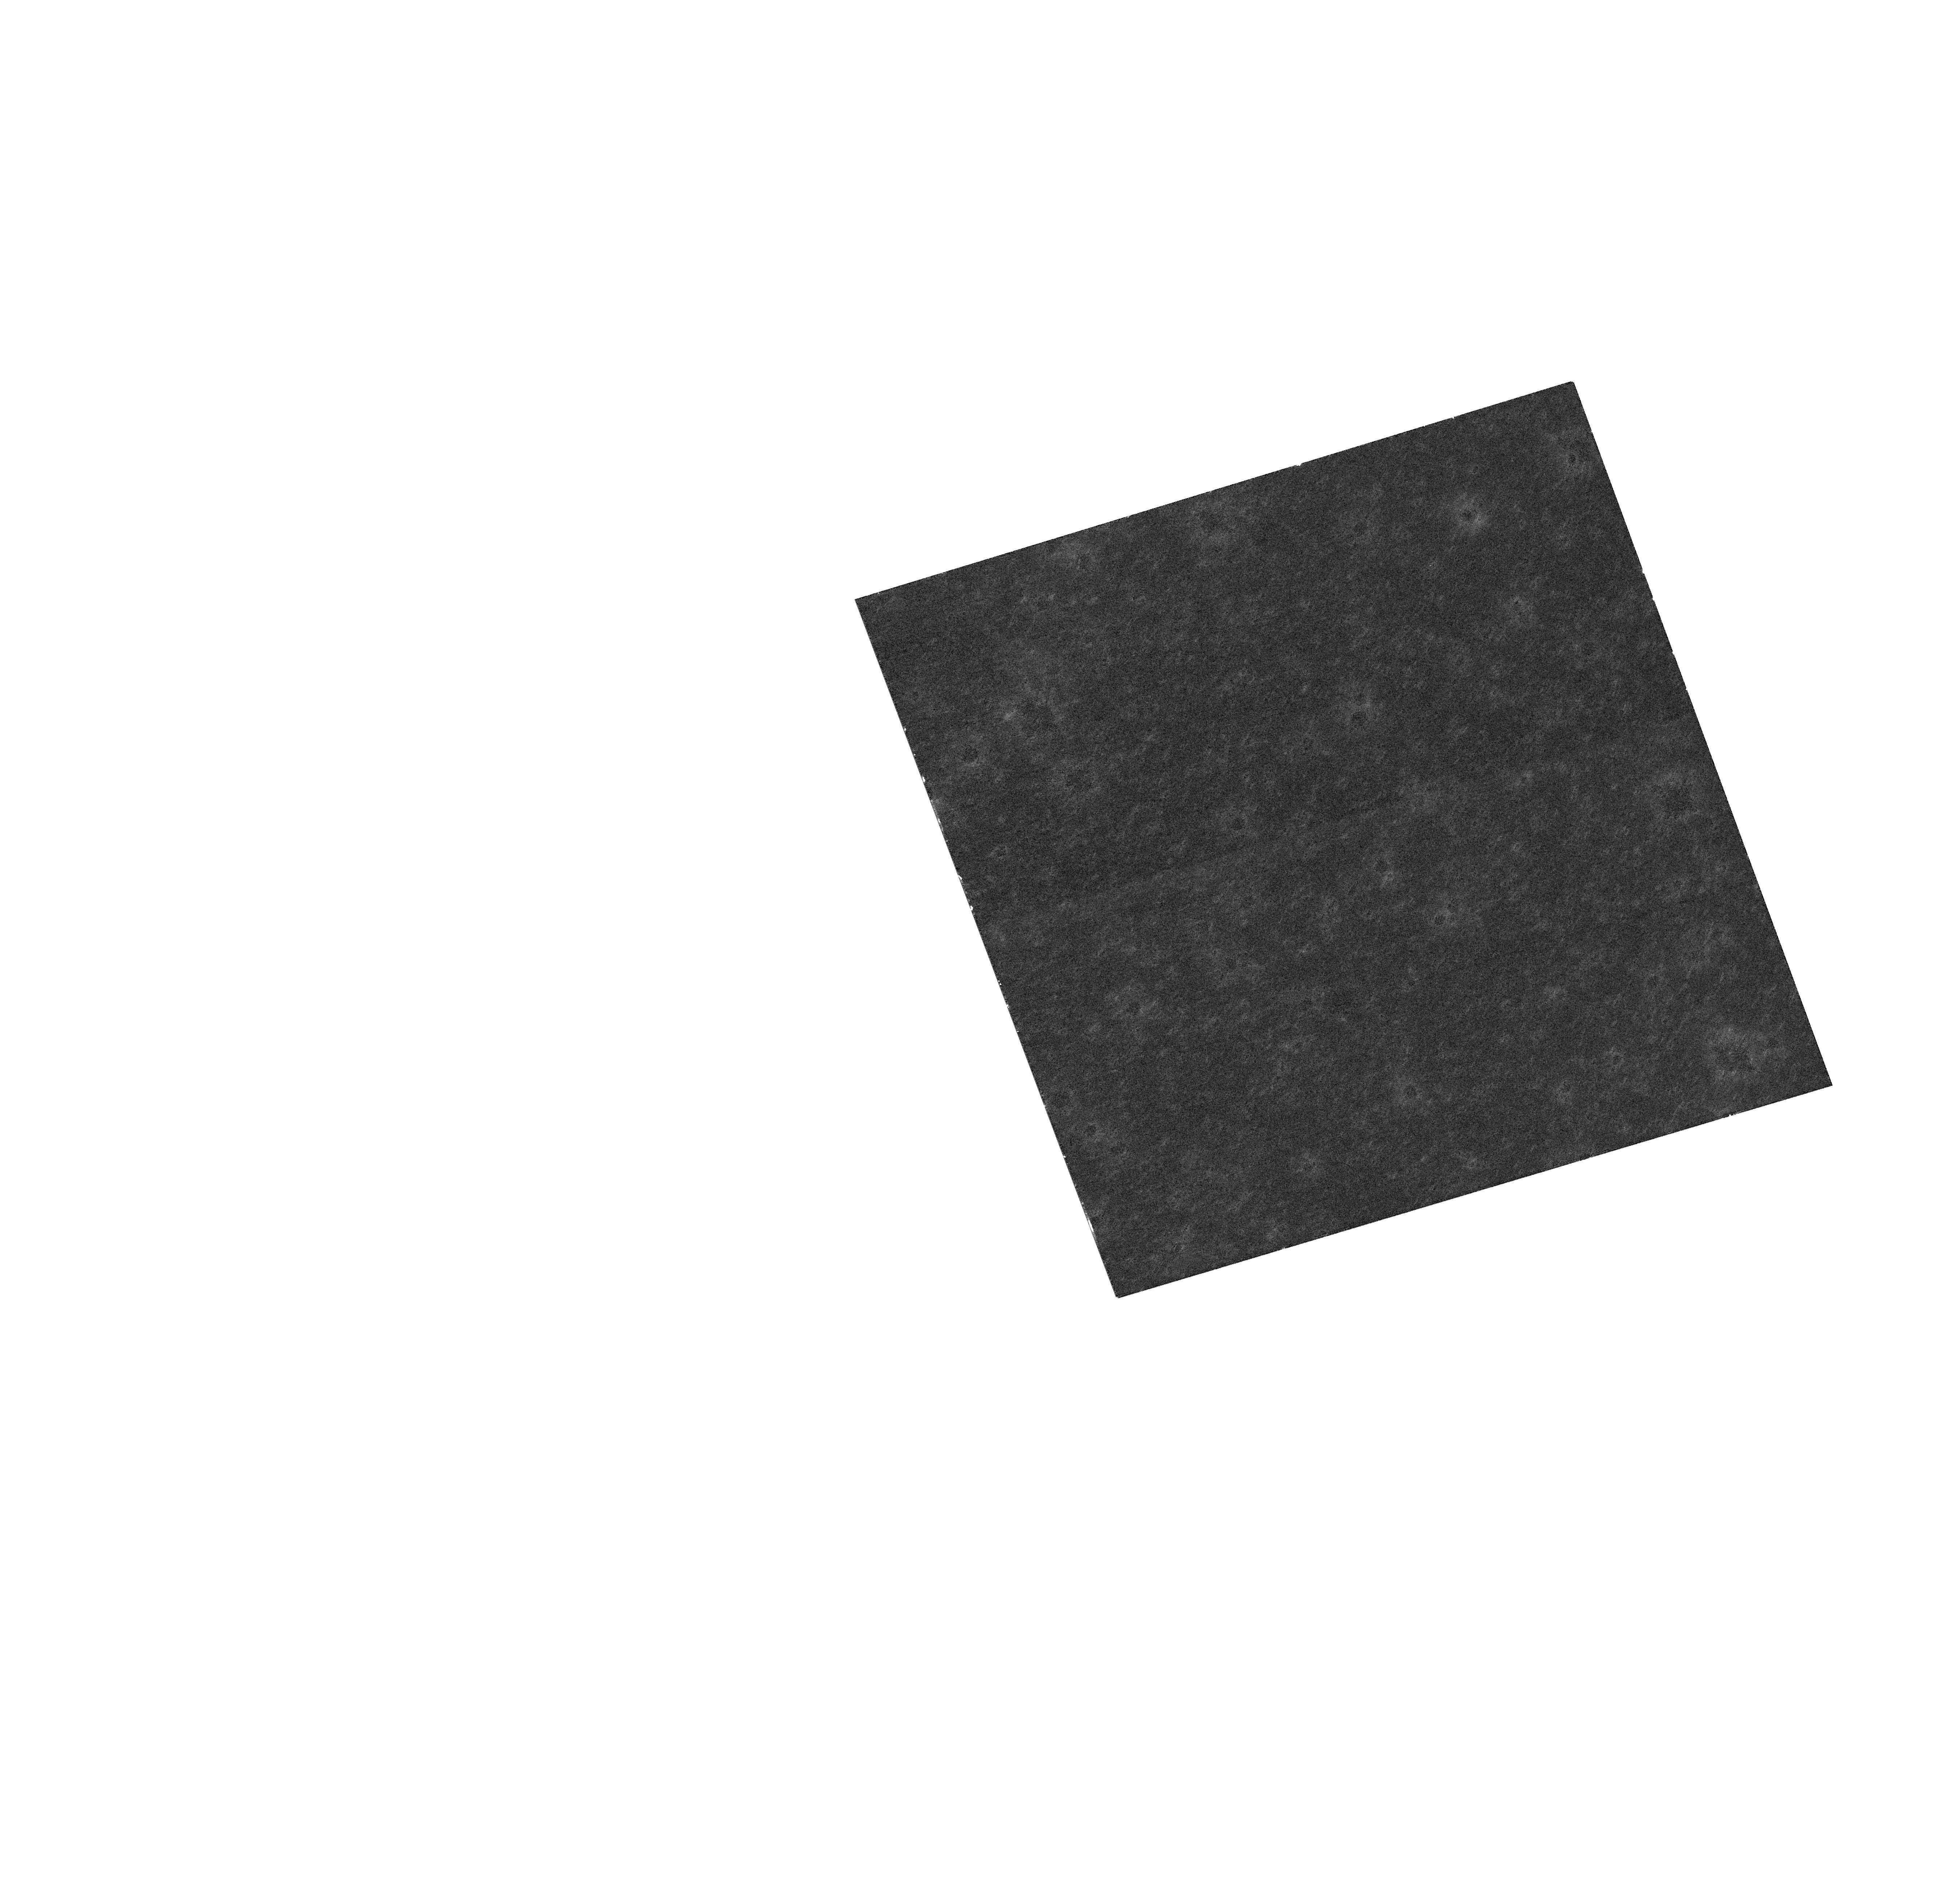
Target: NGC104-NE
Instrument: WFC3/UVIS
Filter: F606W
Exposure: 1 min
Observation ID: hst_15585_03_wfc3_uvis_f606w_idvp03

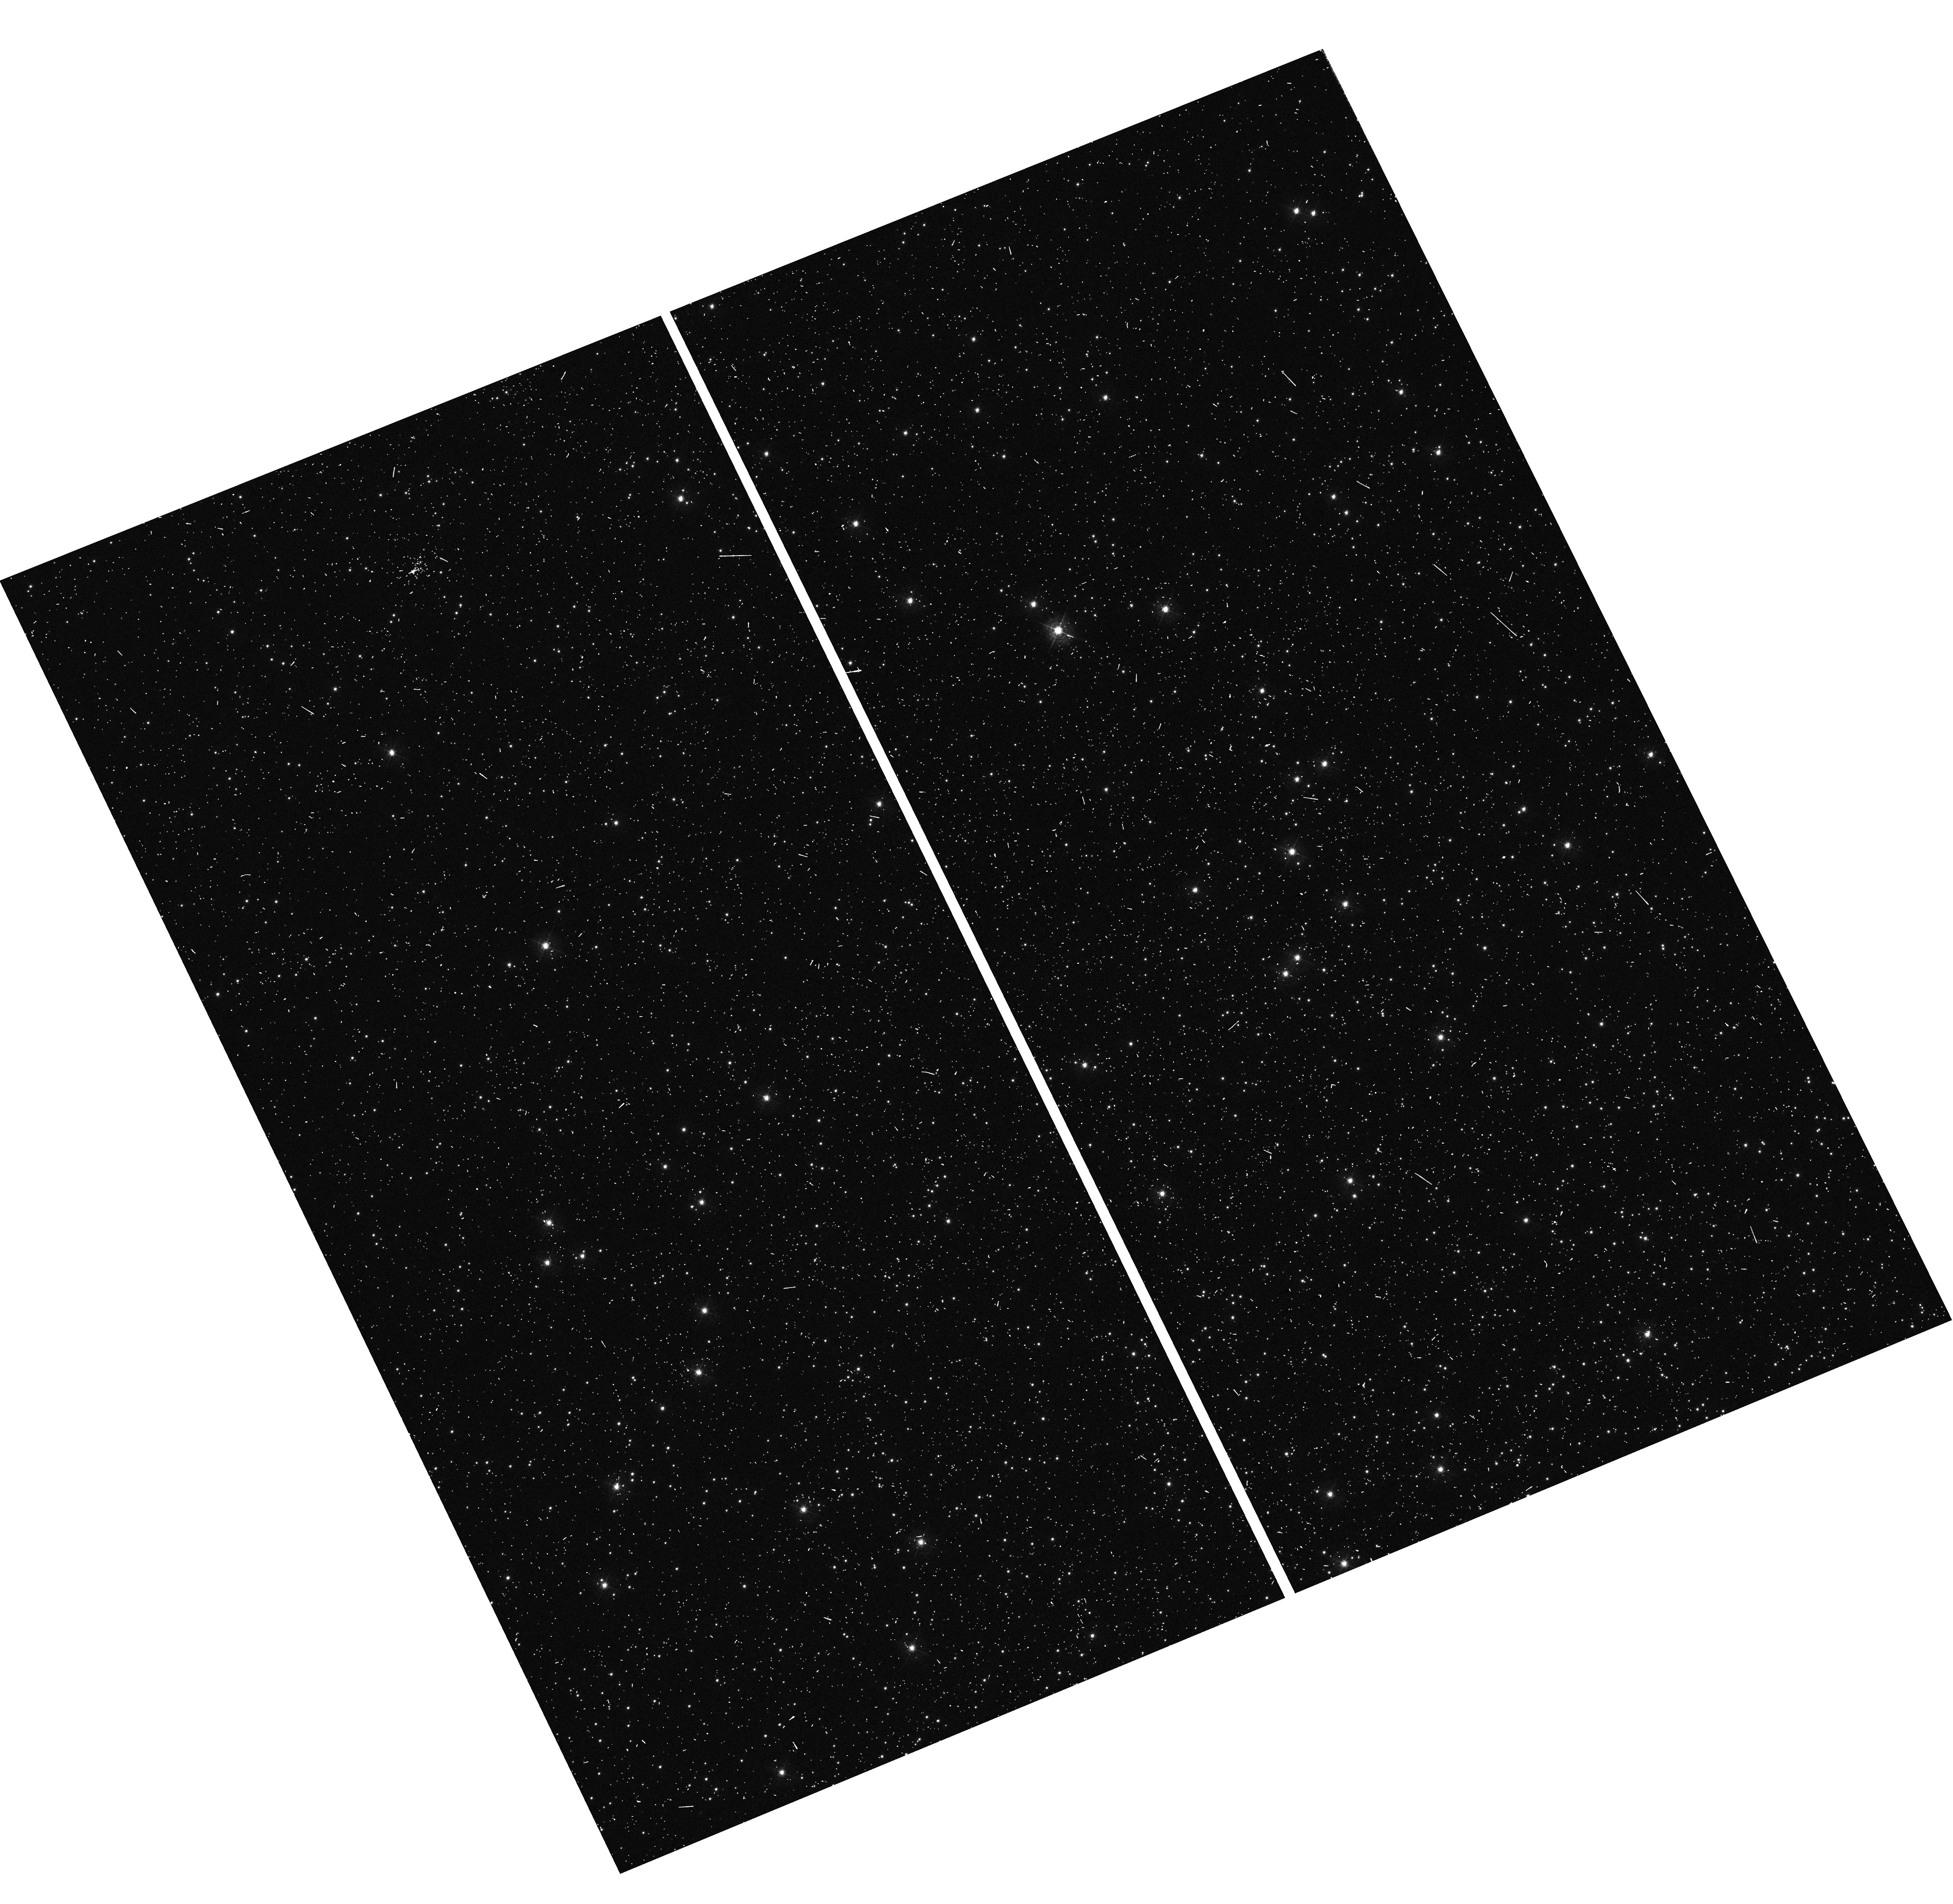
Target: NGC104-NE
Instrument: WFC3/UVIS
Filter: F410M
Exposure: 18 min
Observation ID: hst_15585_01_wfc3_uvis_f410m_idvp01

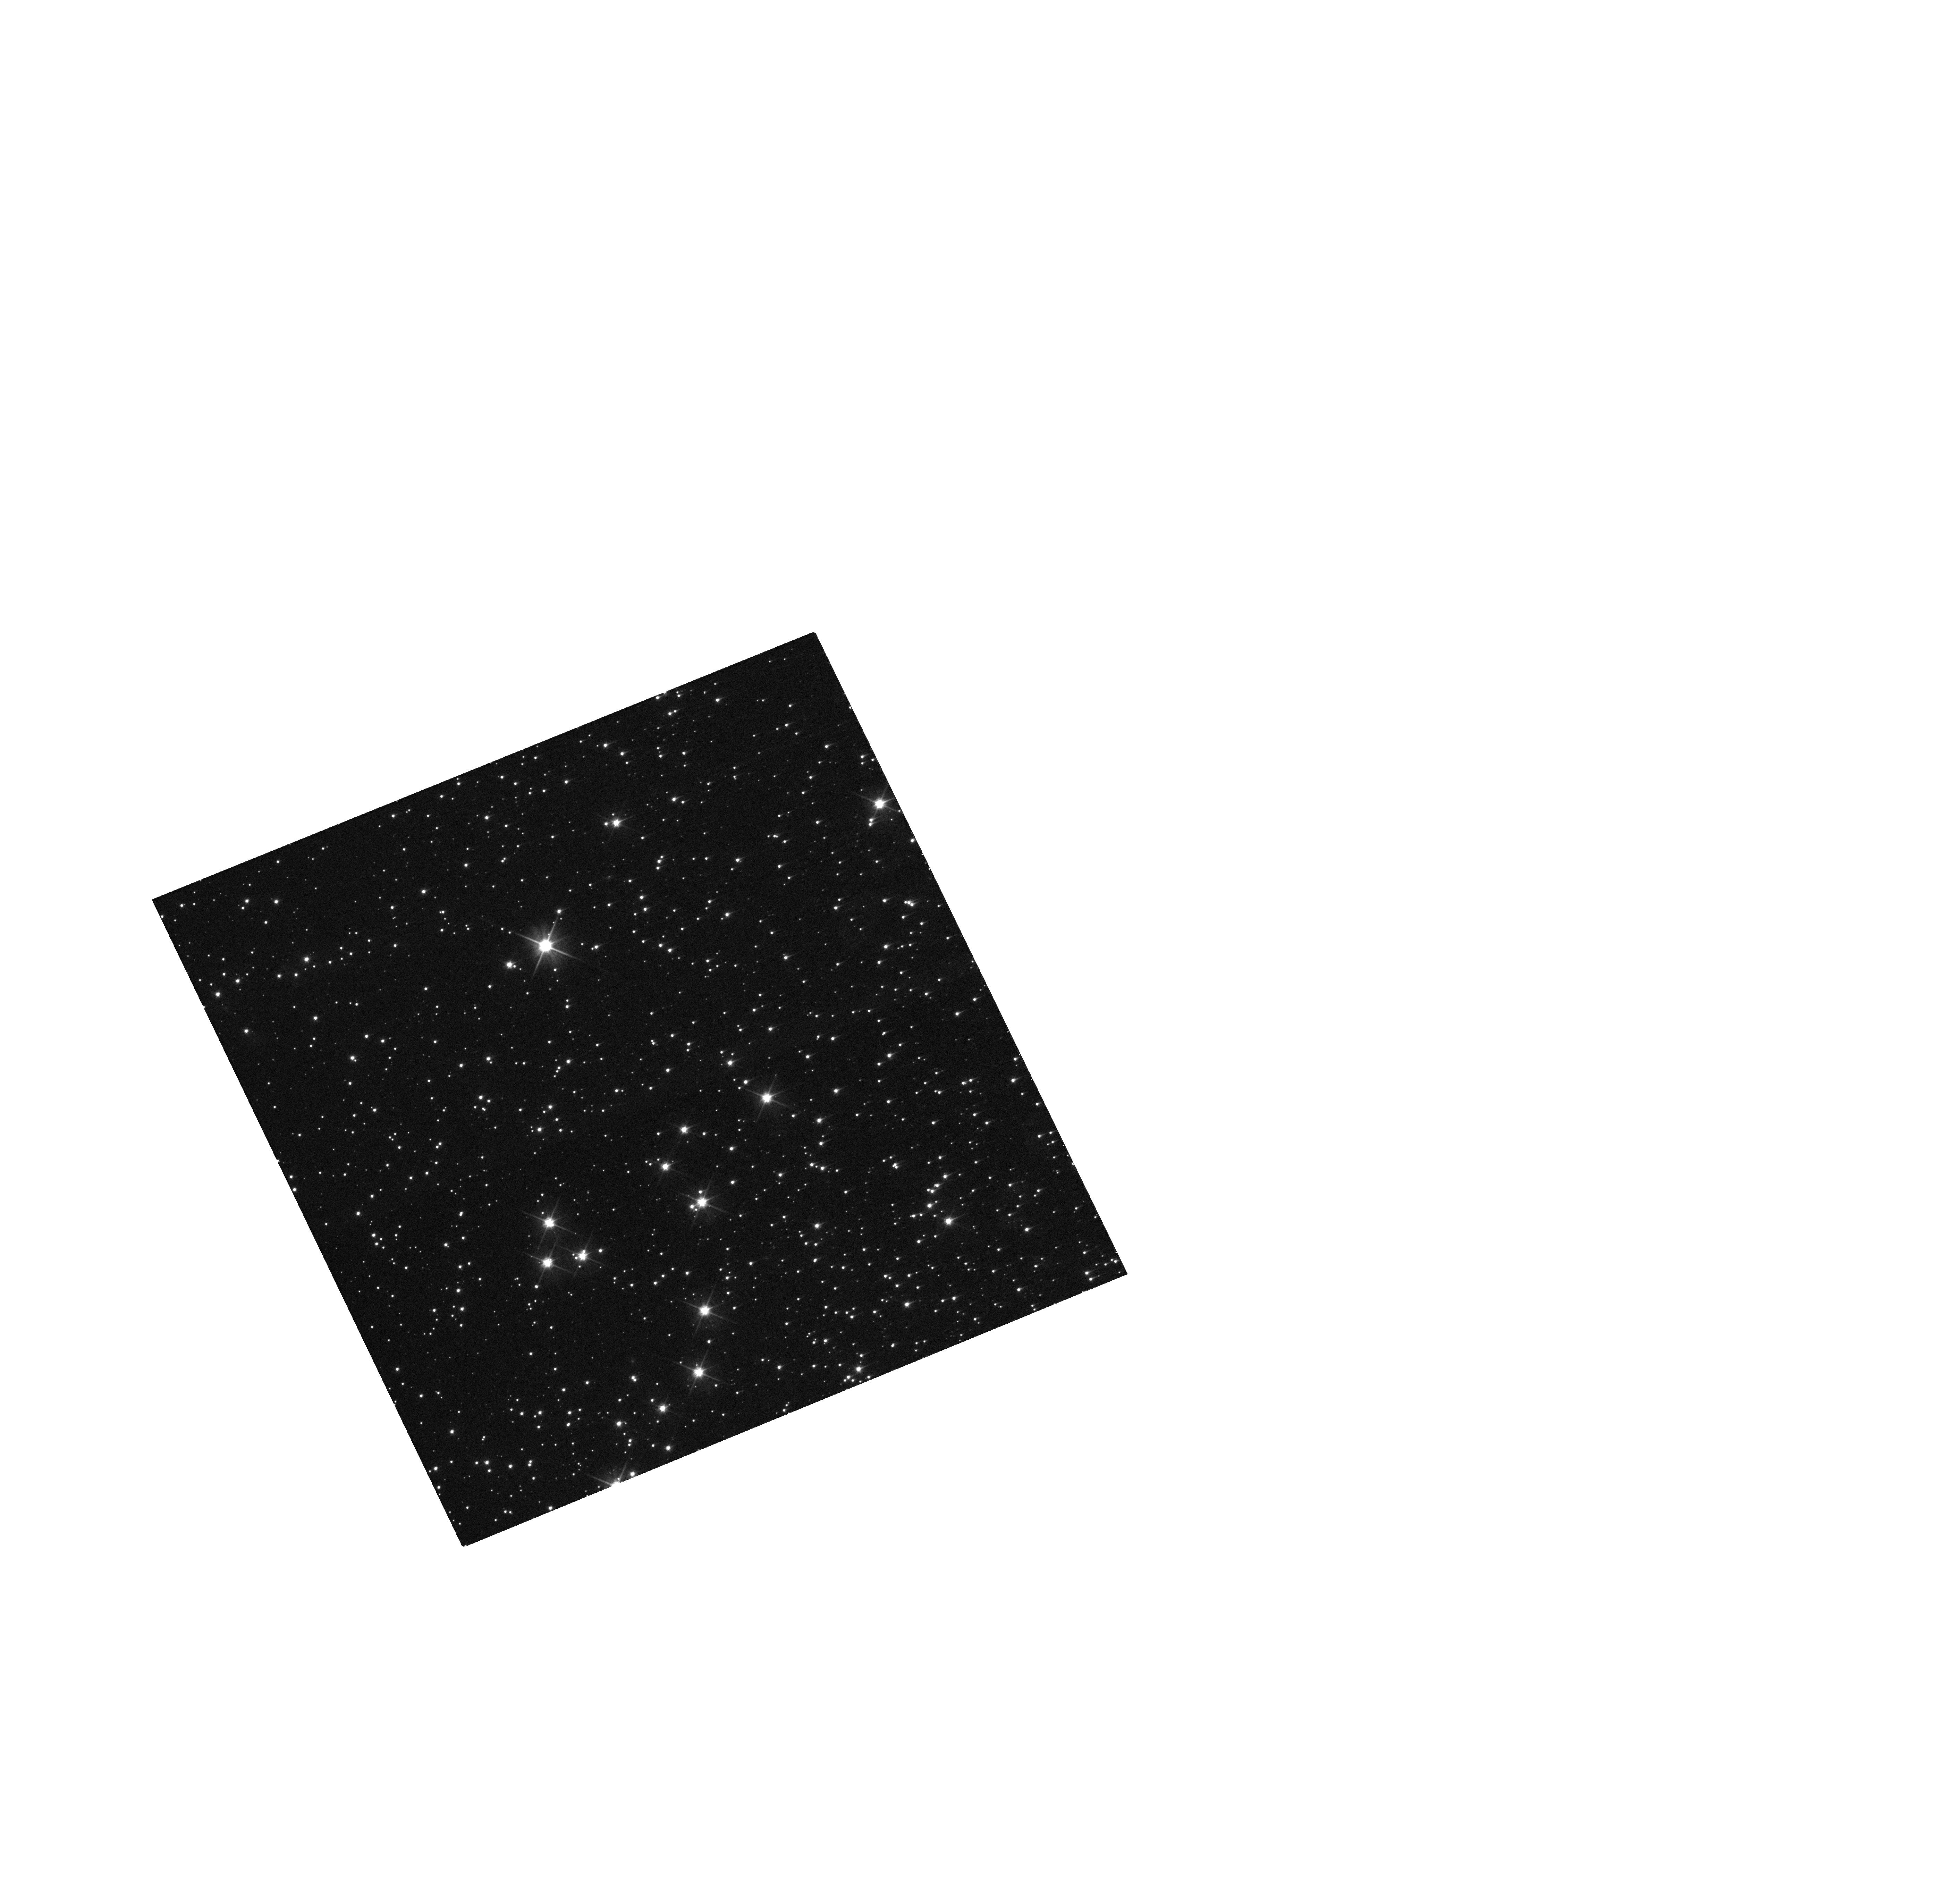
Target: NGC104-NE
Instrument: WFC3/UVIS
Filter: F606W
Exposure: 1 min
Observation ID: hst_15585_01_wfc3_uvis_f606w_idvp01

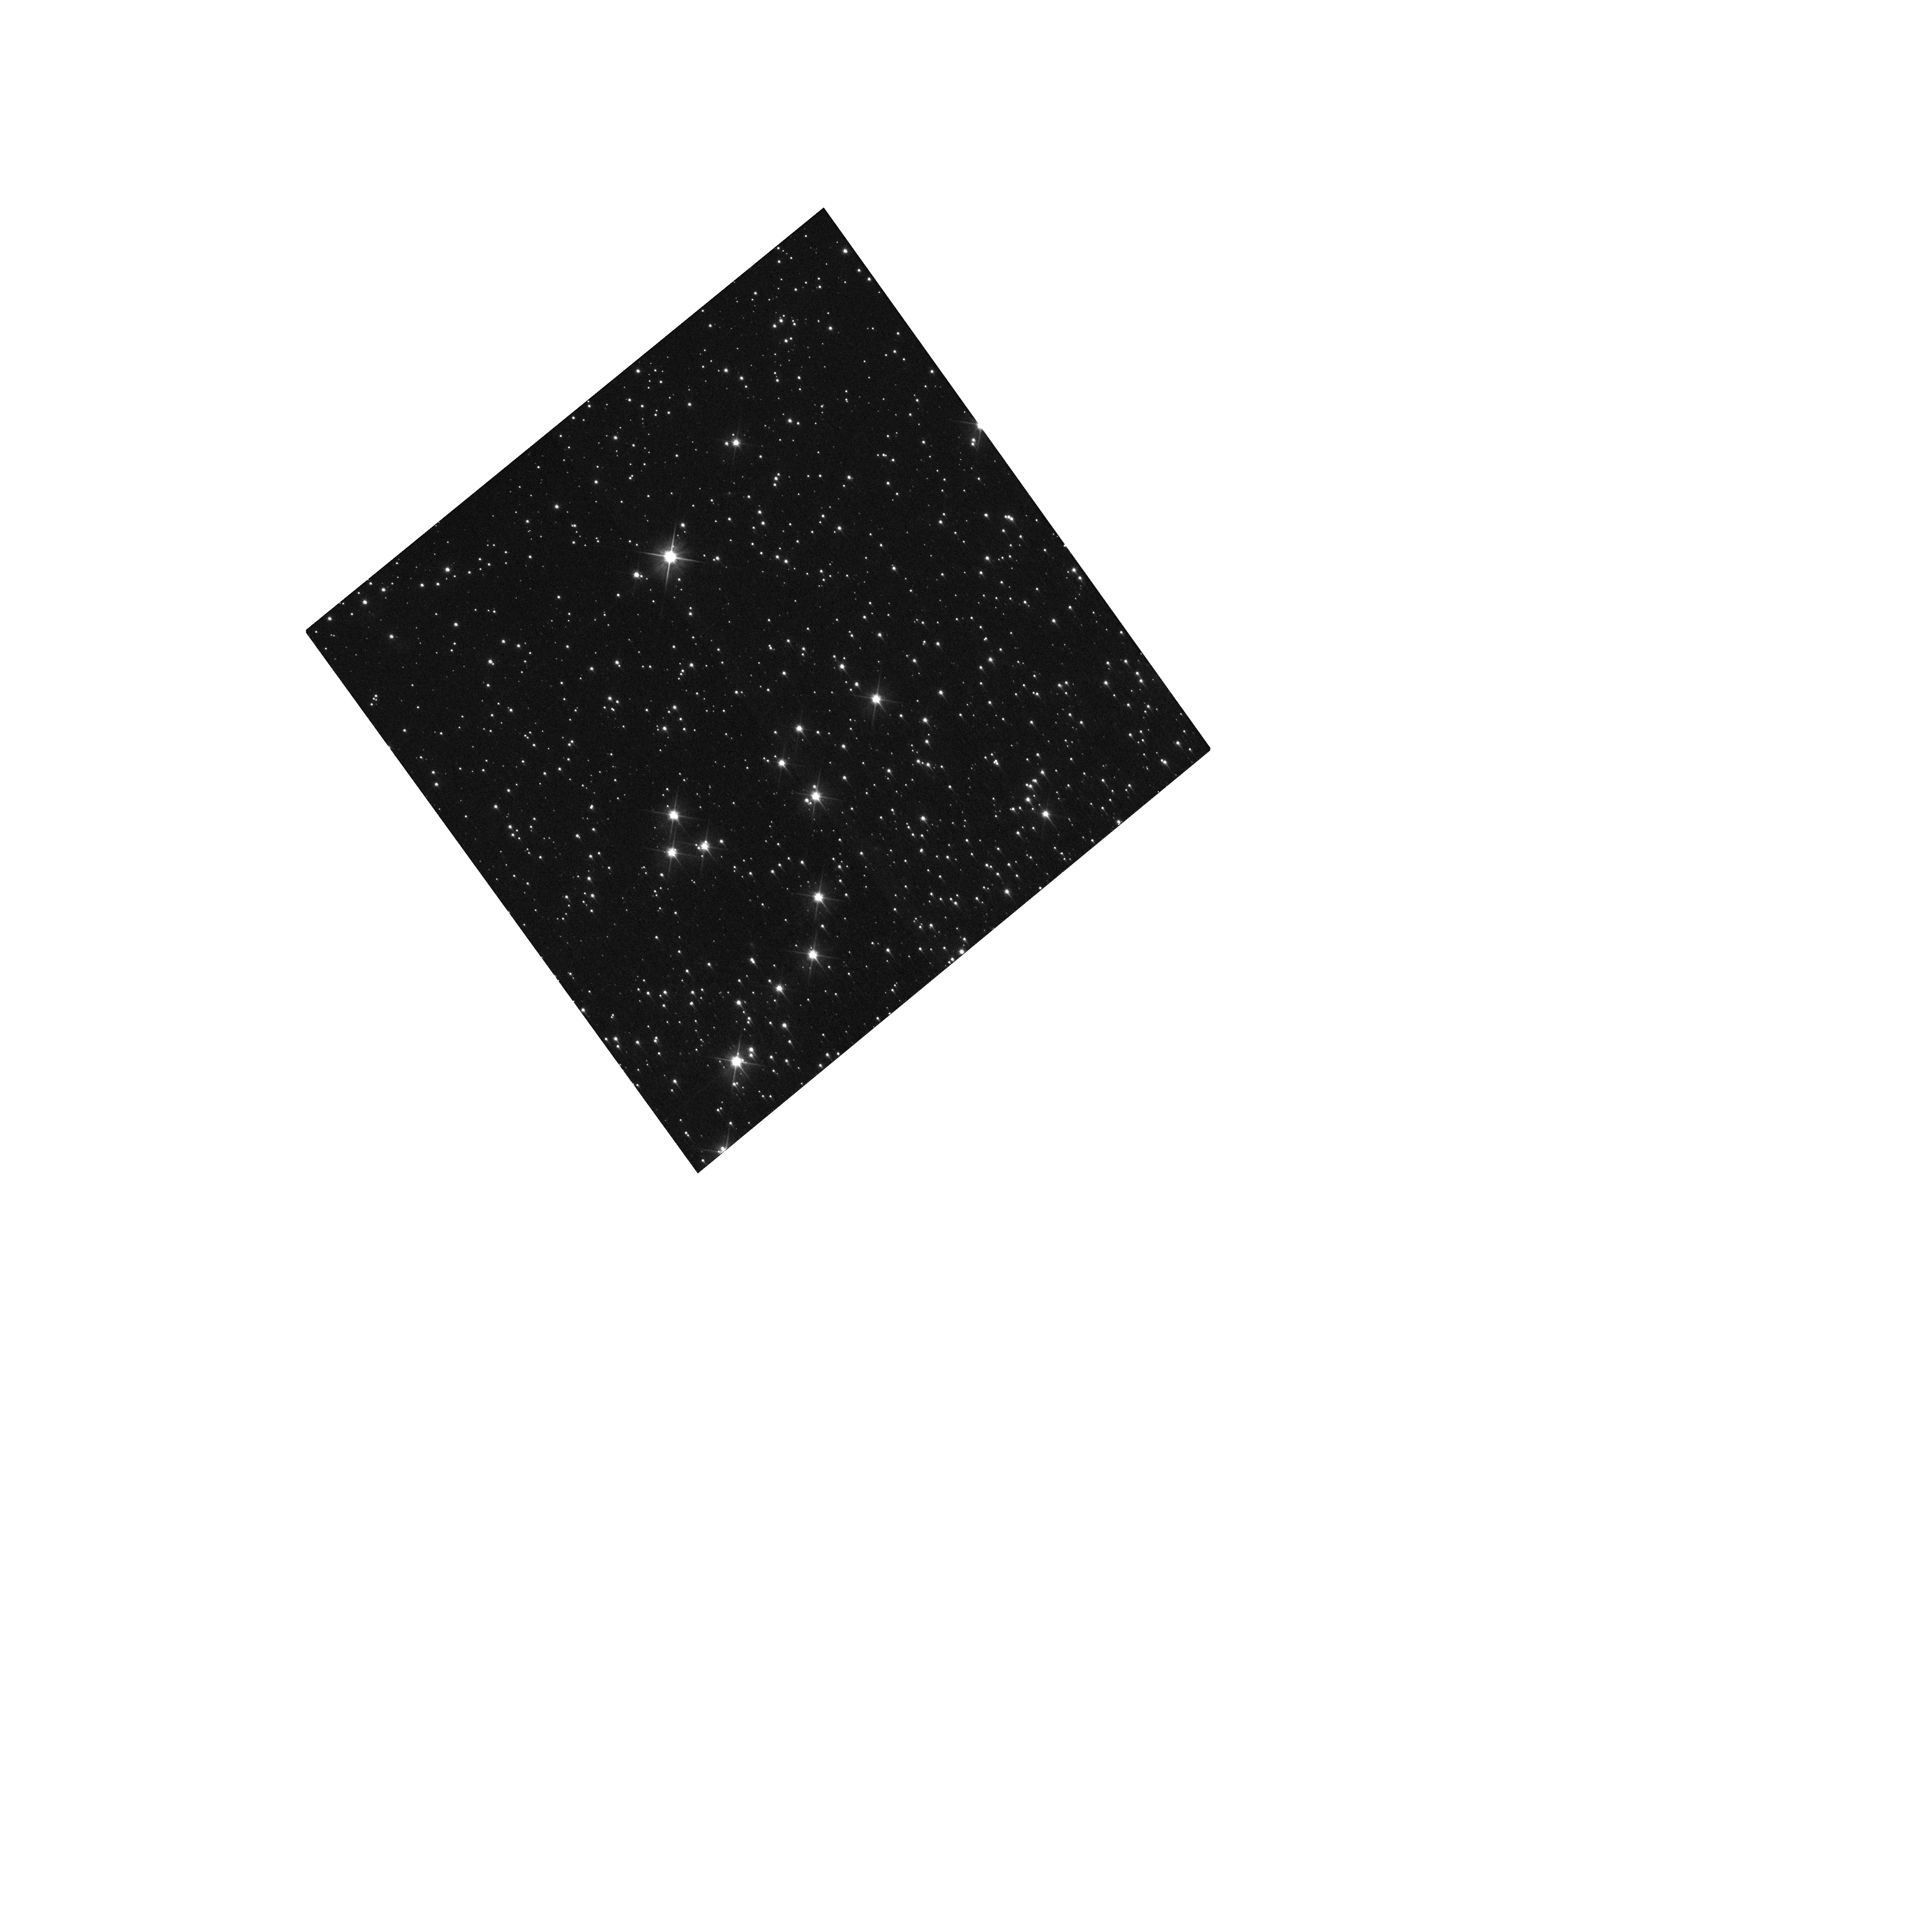
Target: NGC104-NE
Instrument: WFC3/UVIS
Filter: F606W
Exposure: 1 min
Observation ID: hst_15585_04_wfc3_uvis_f606w_idvp04

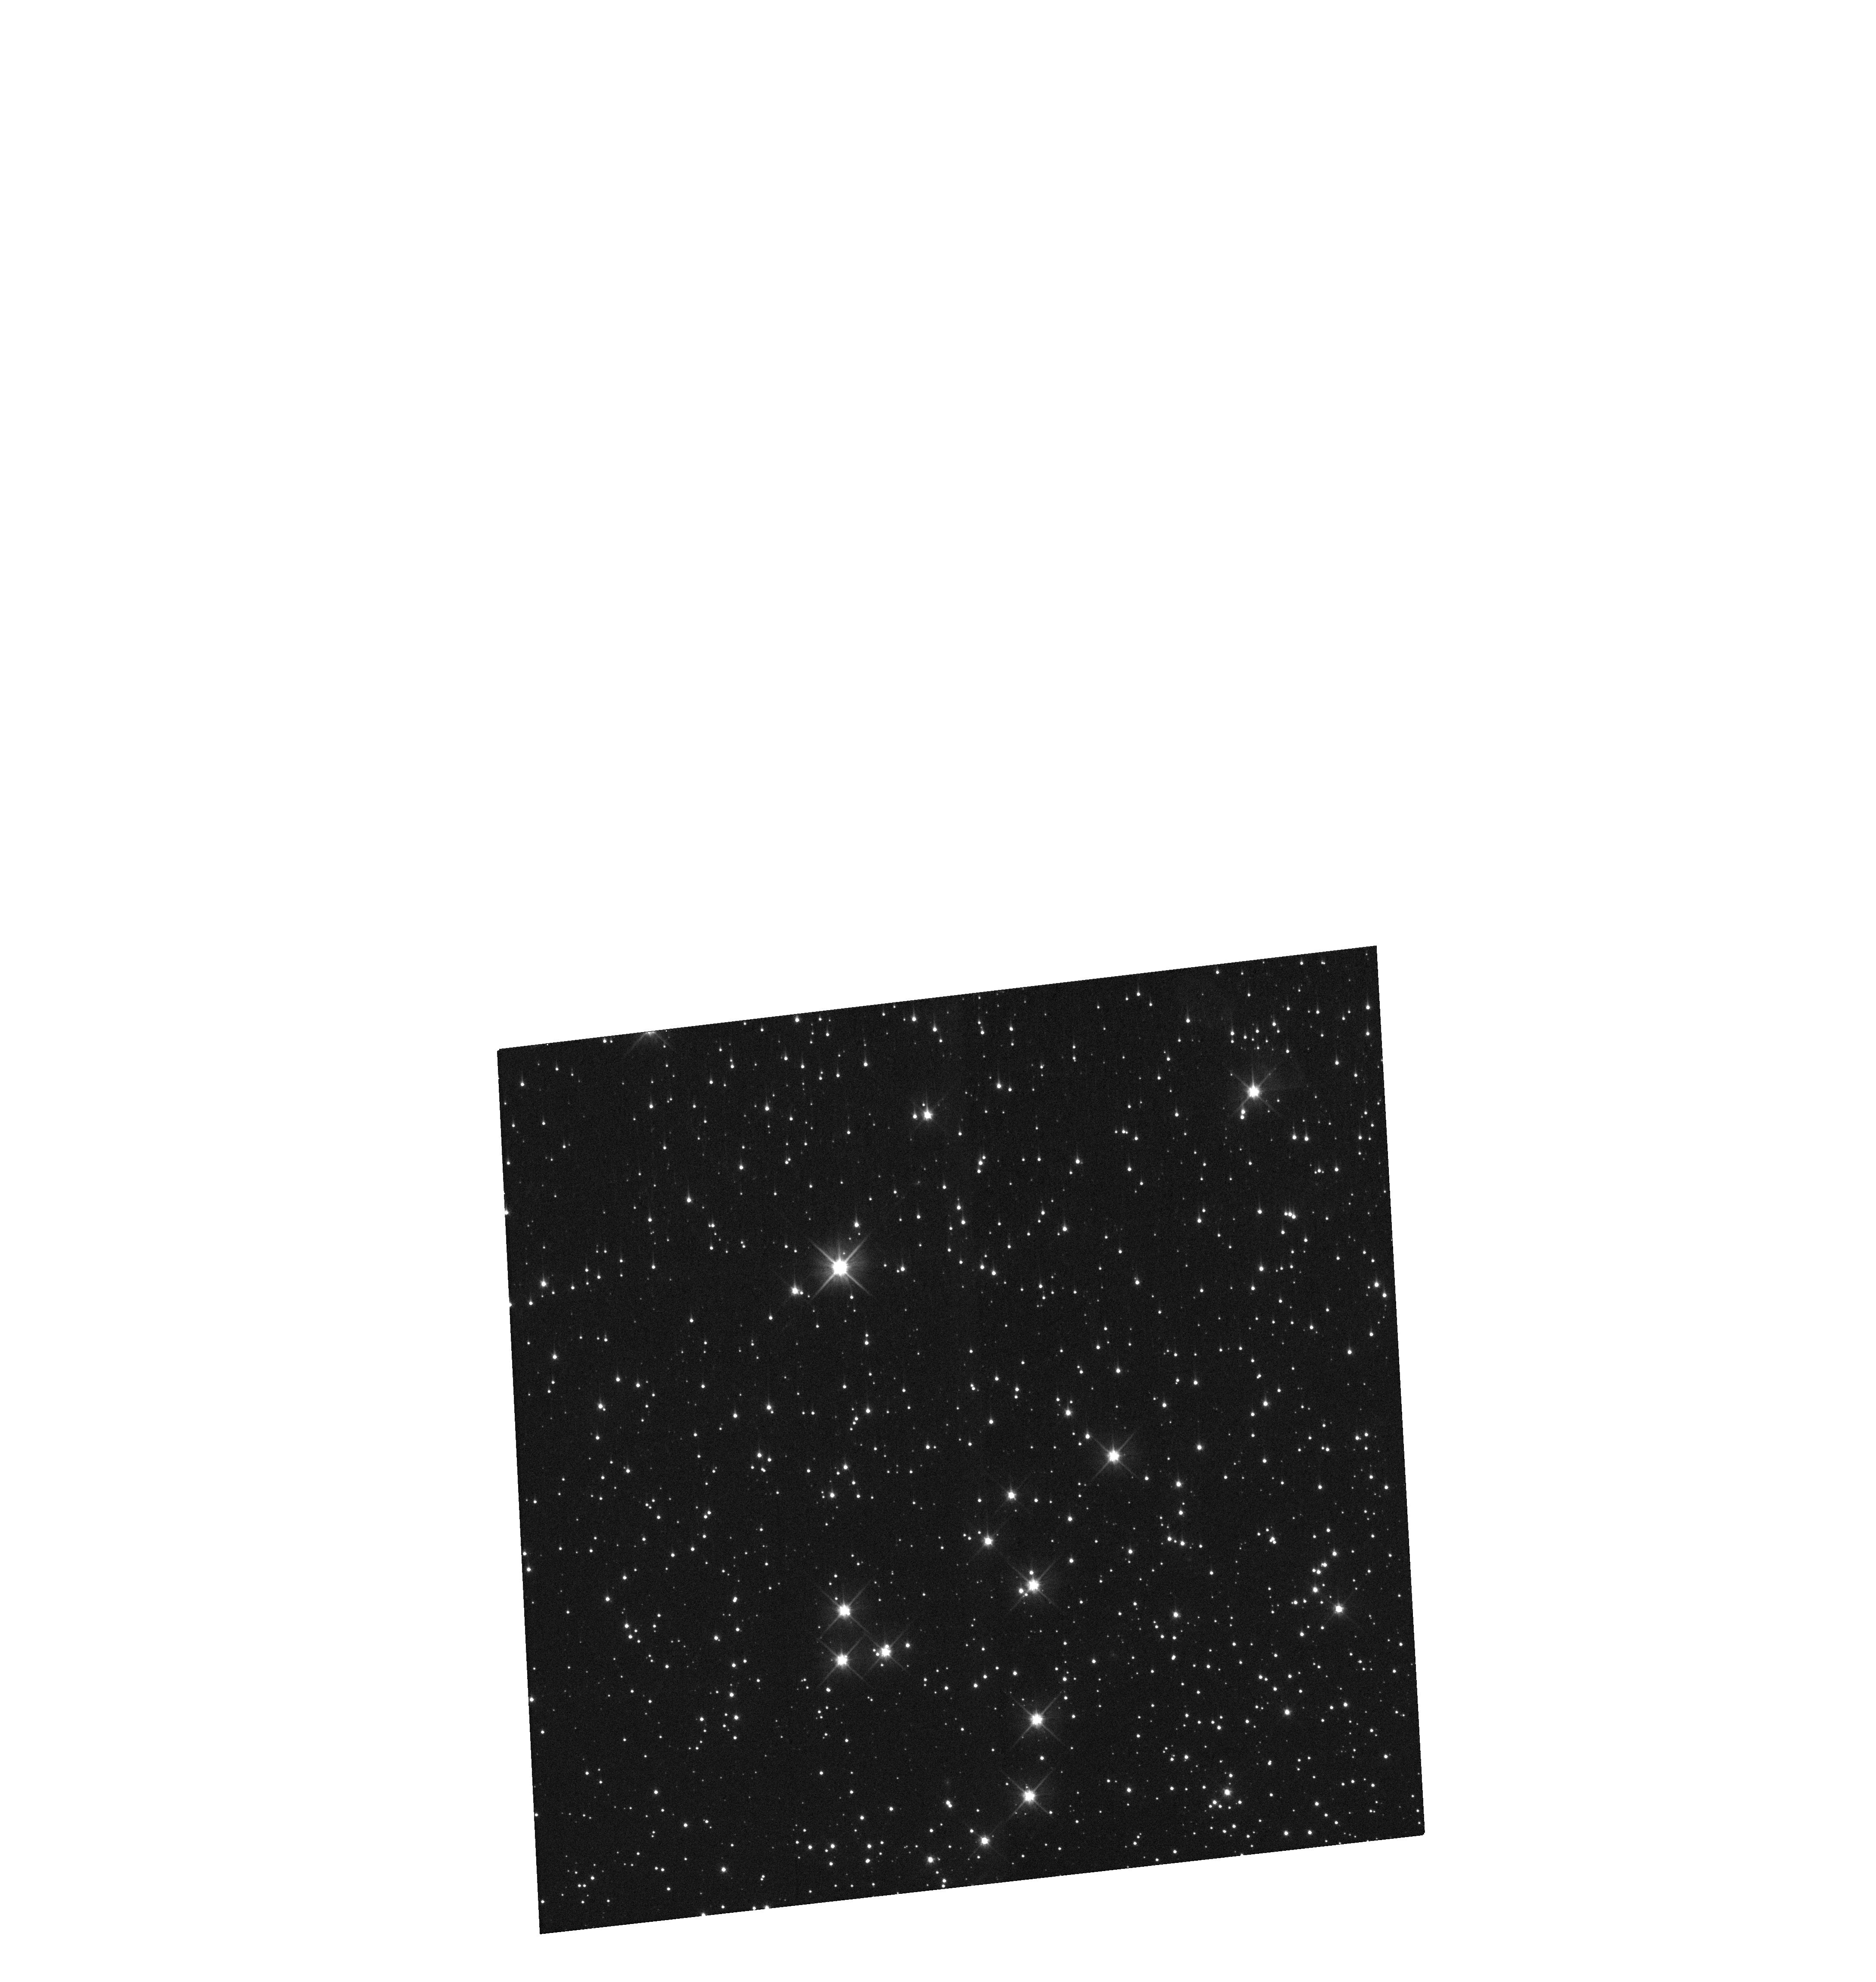
Target: NGC104-NE
Instrument: WFC3/UVIS
Filter: F606W
Exposure: 1 min
Observation ID: hst_15585_02_wfc3_uvis_f606w_idvp02

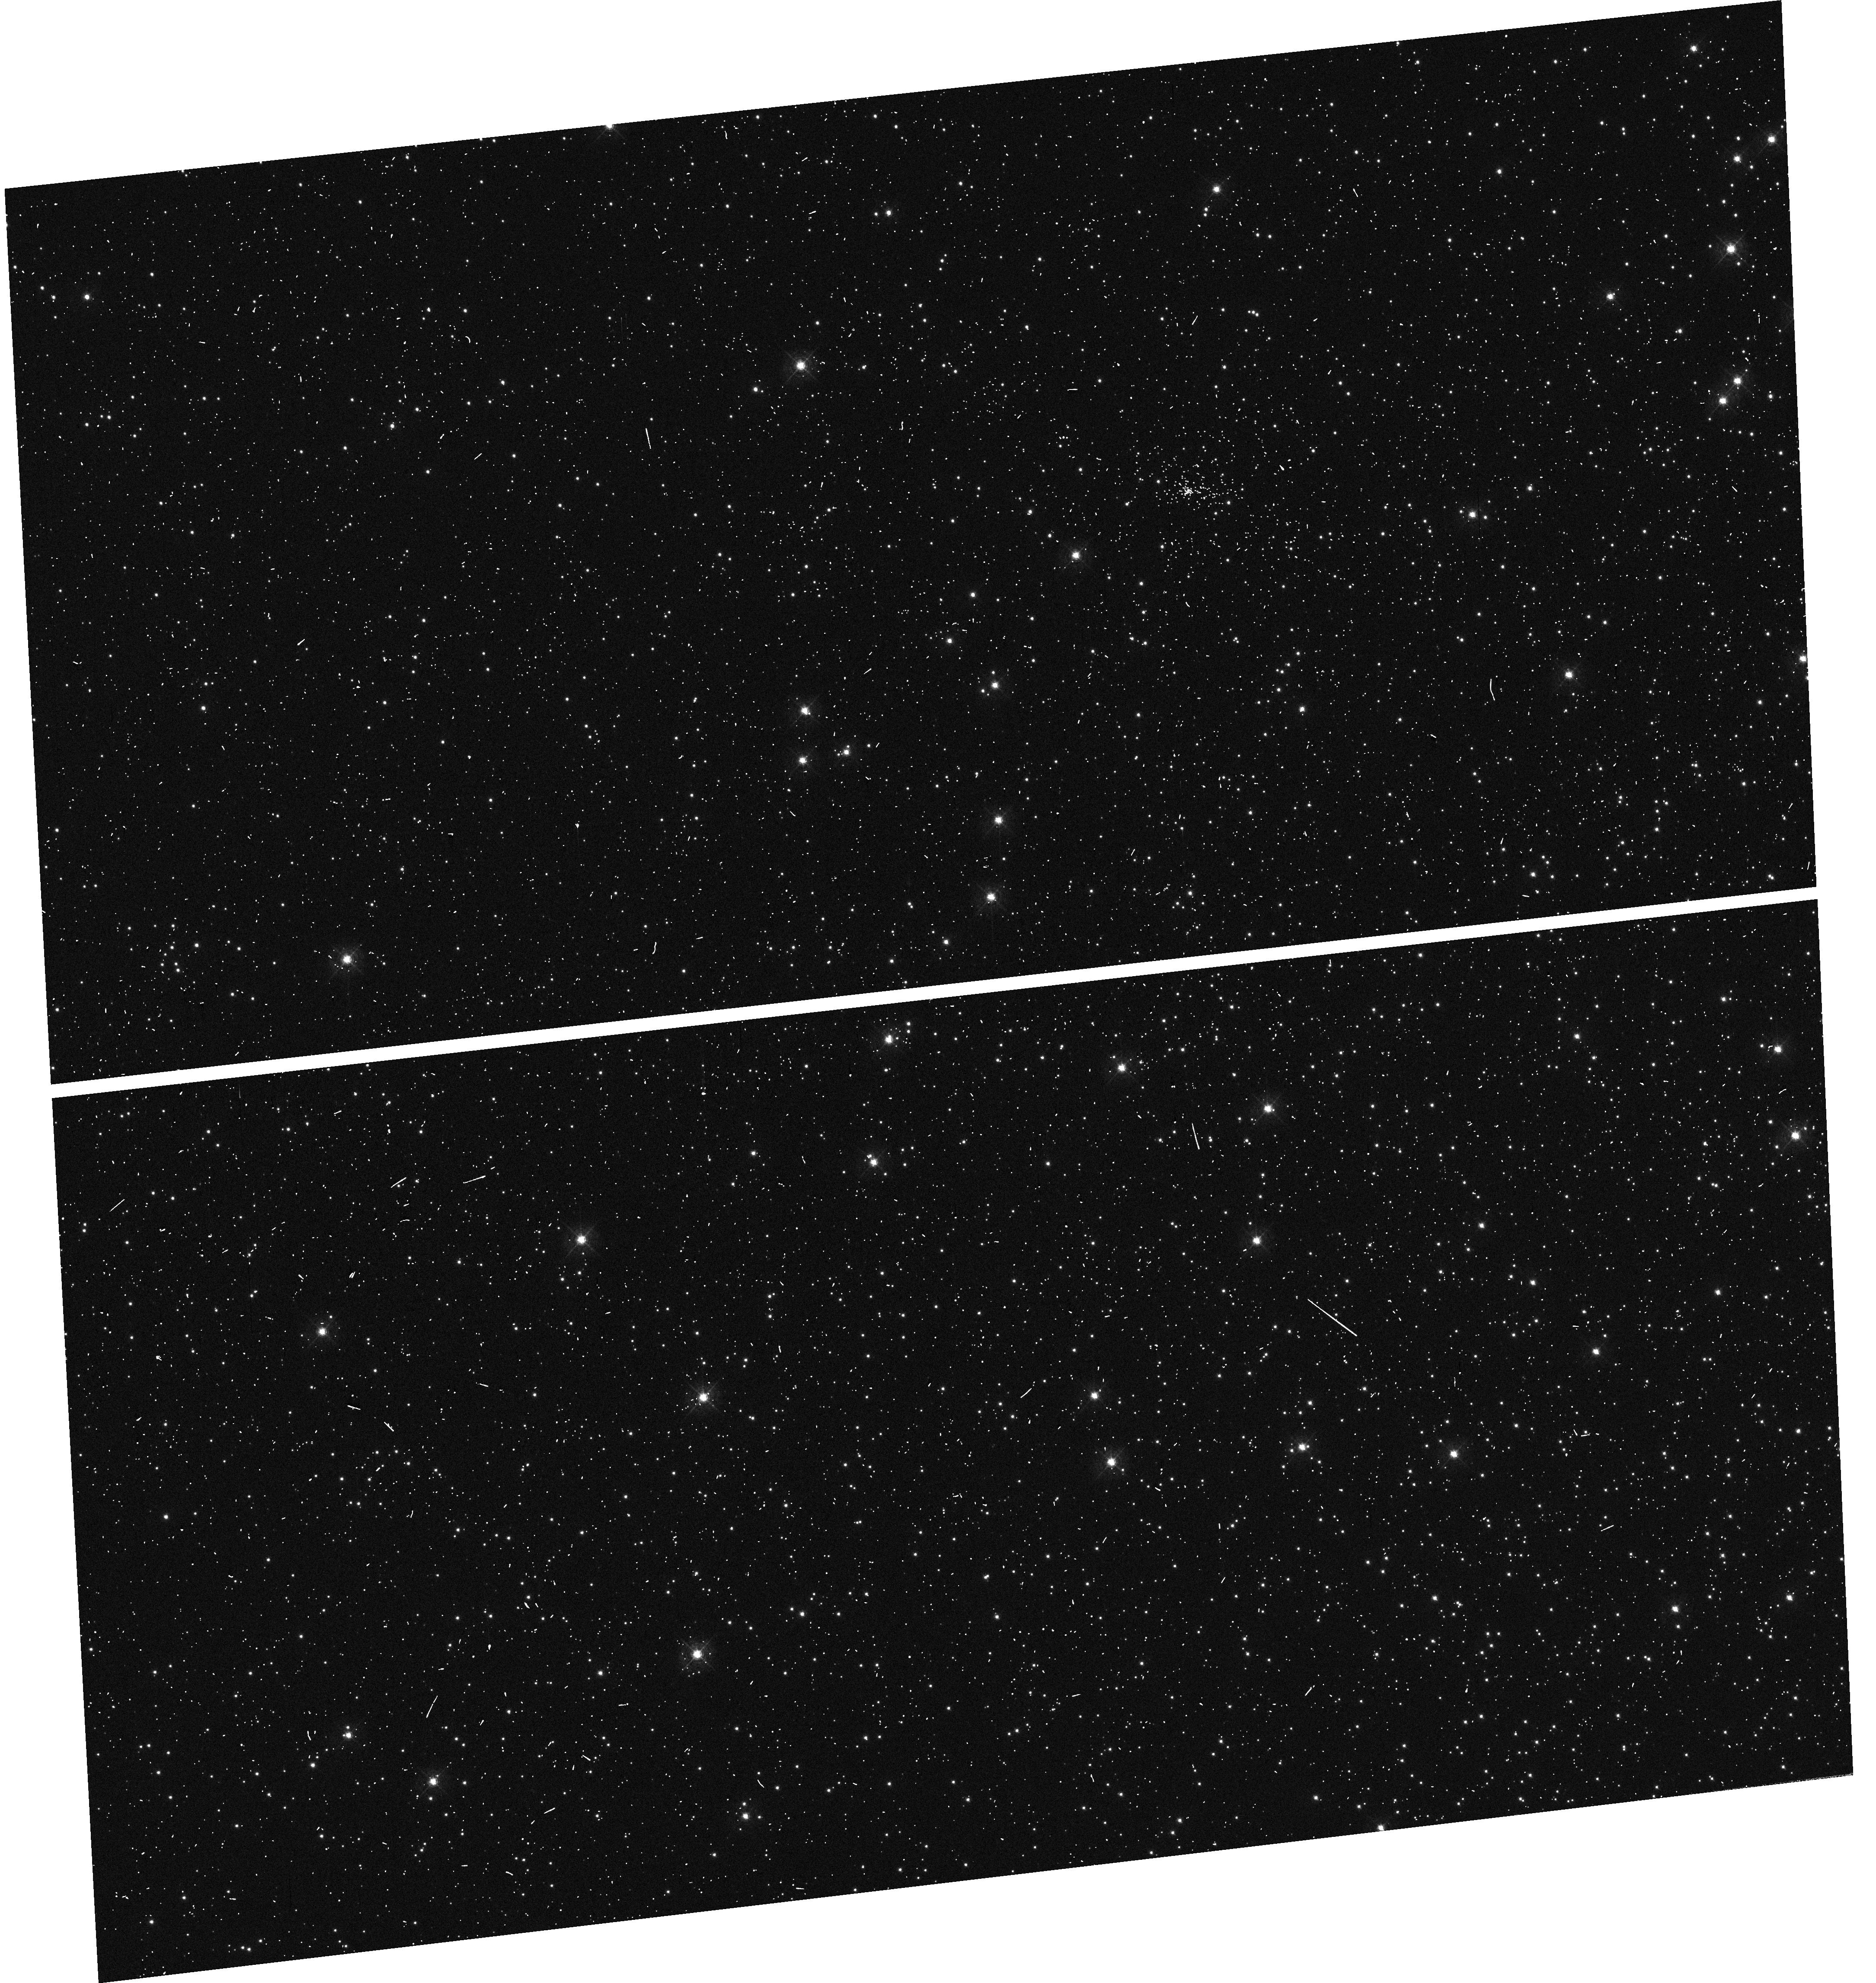
Target: NGC104-NE
Instrument: WFC3/UVIS
Filter: F410M
Exposure: 18 min
Observation ID: hst_15585_53_wfc3_uvis_f410m_idvp53

WFC3 Focus Cross-Calibration (PI: Dressel, Linda L.)

This program will be used to cross-calibrate the HST focus in two WFC3/UVIS filters using interleaved exposures in F410M and F606W. It will supplement the existing CAL/OTA Focus & Optical Monitor program, which executes every 2 months in F410M, and will allow us to tie the observations to the WFC3 PSF database and phylogram-type plots (Anderson and Bedin 2017, MNRAS 470, p. 948), which include far more observations in F606W than in F410M. The bimonthly HST/OTA Focus Monitor uses WFC3/UVIS filter F410M to take shallow subarray exposures of the sparse open cluster NGC188. Phase retrieval (PR) is performed on the stellar images to measure the focus of each exposure in equivalent secondary mirror despace. These focus measurements are used to track the evolution of the focus over months and years. We have combined some of the recent PR results with PR analysis of F410M parallel (to STIS) exposures of a field near 47 Tuc to relate Anderson's phylogram PSF metrics to despace. This calibration has been applied to additional F410M exposures to track focus evolution, but similar calibration of a much more commonly used UVIS filter, F606W, can greatly improve our ability to perform this tracking. We need to observe a rich cluster with interleaved exposures in F410M and F606W to perform the calibration accurately and efficiently.